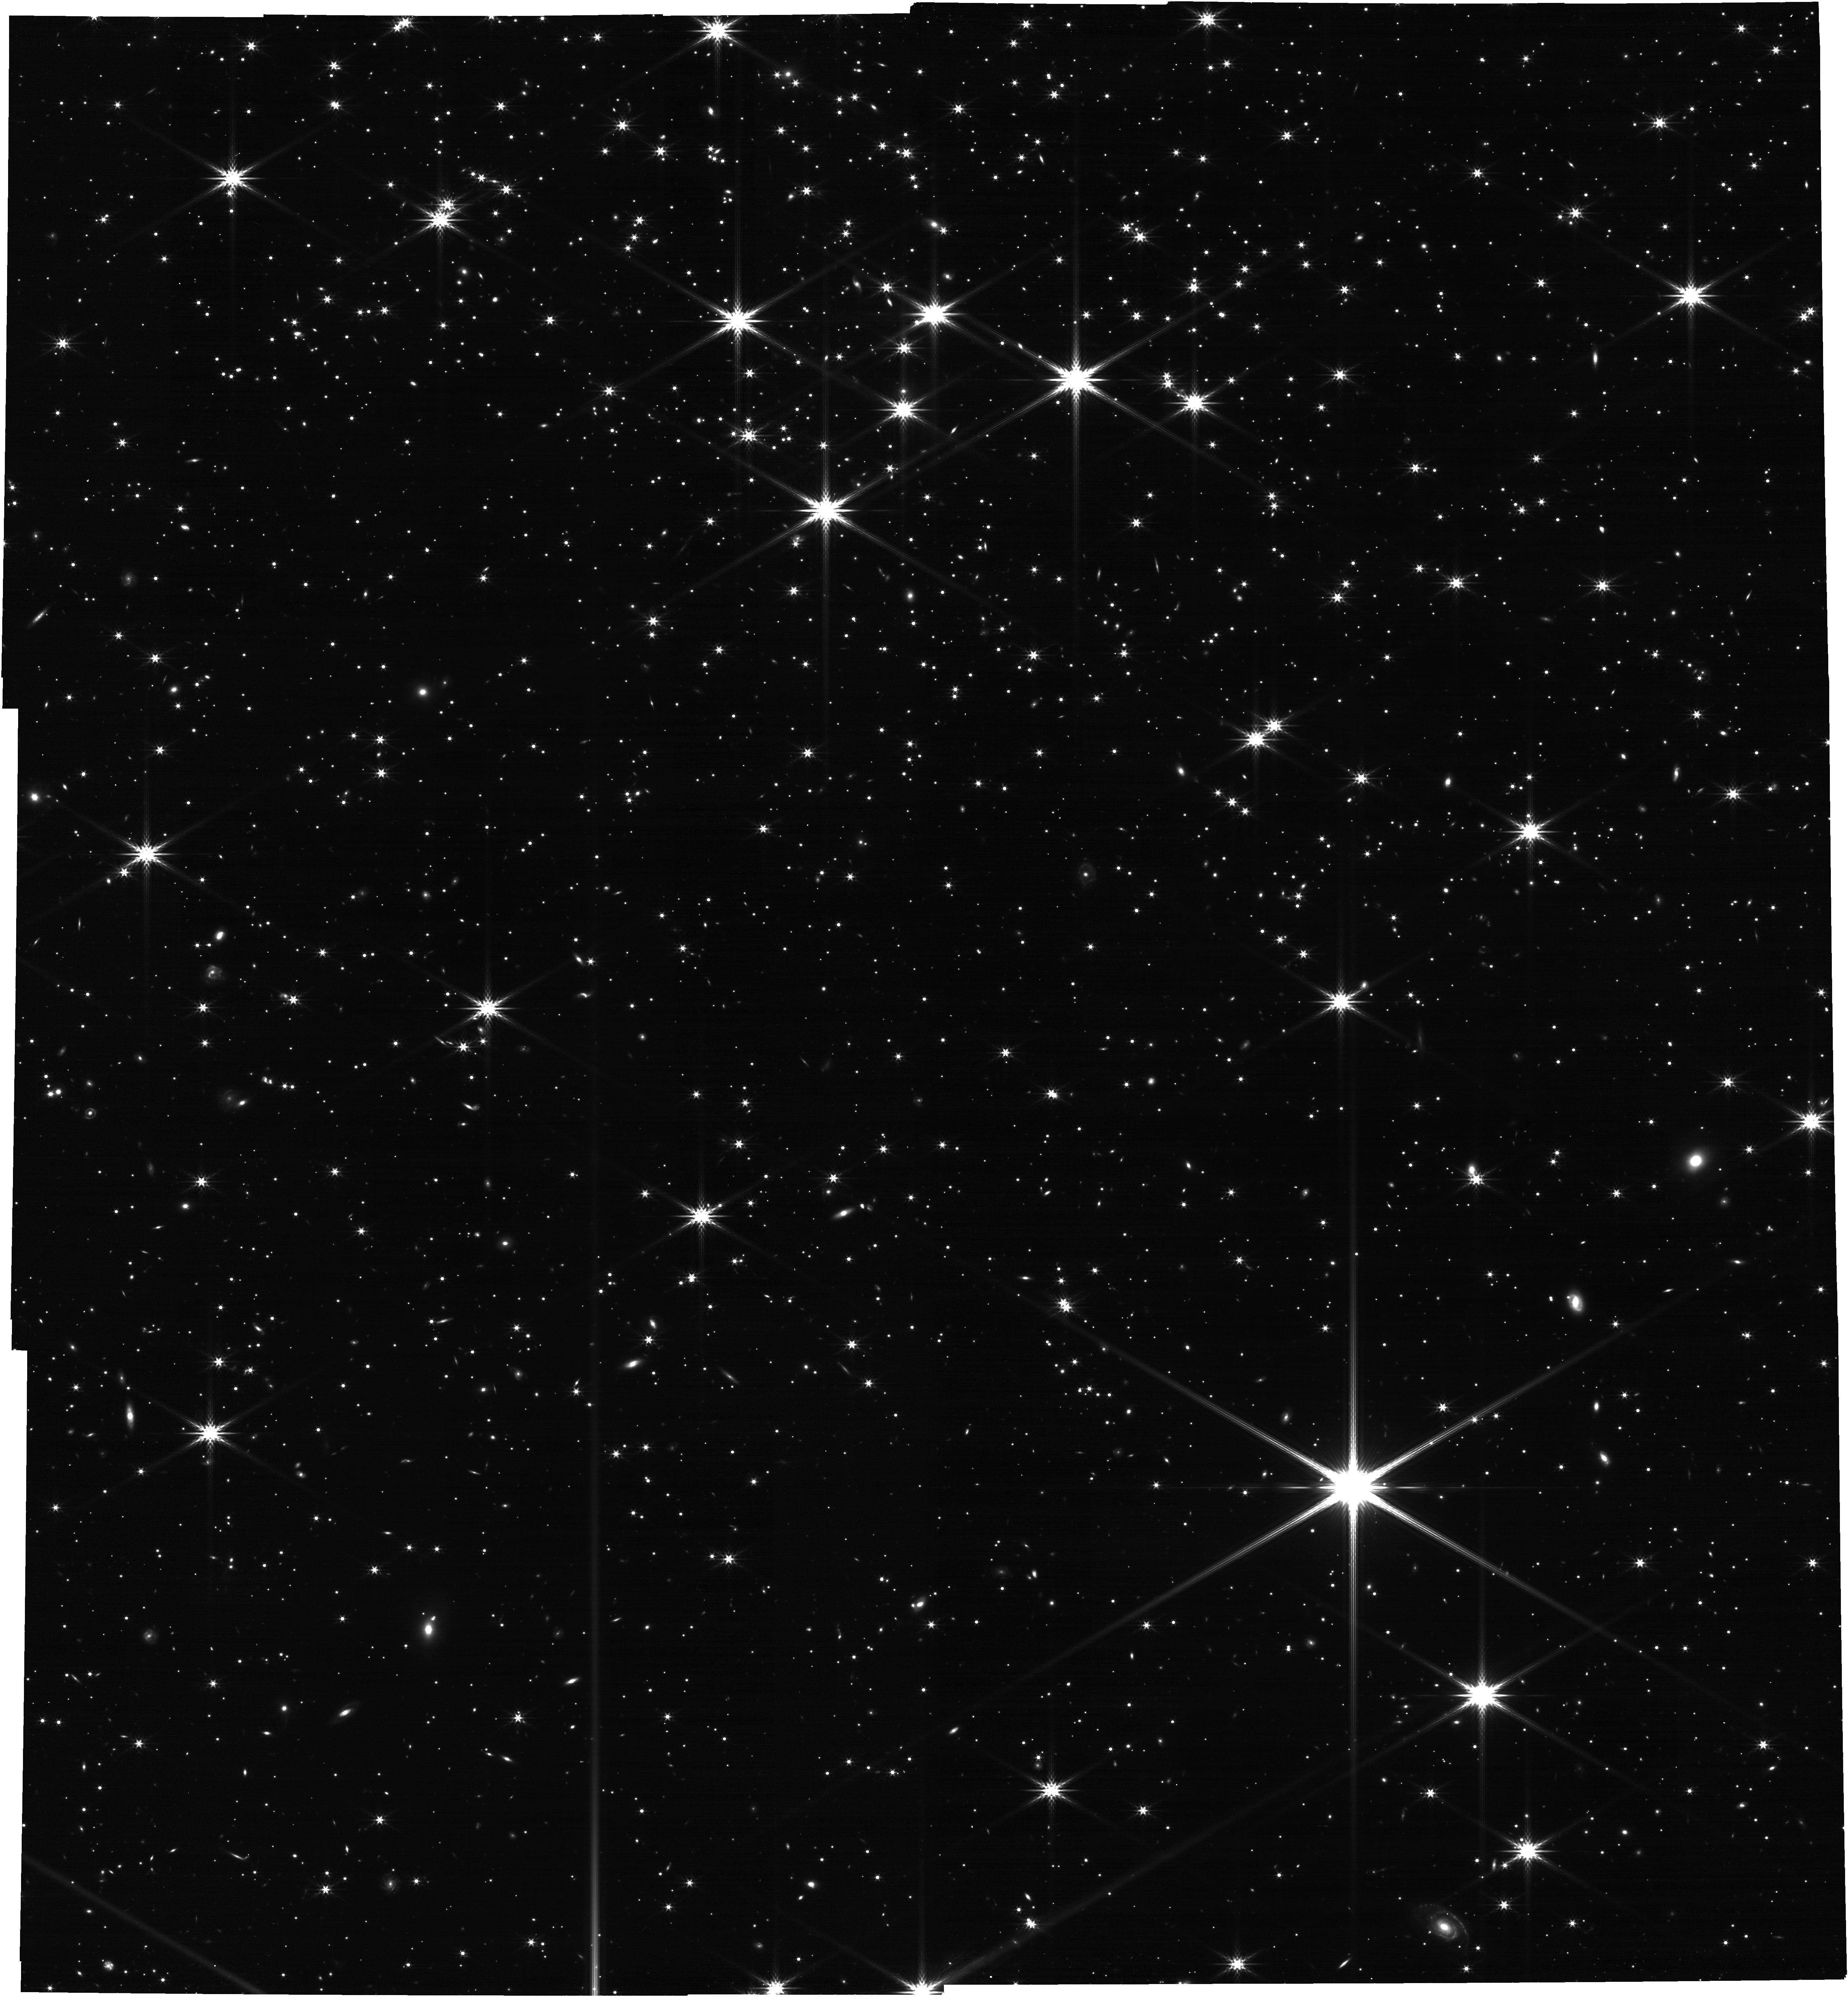
Target: NGC2506G31. Instrument: NIRCAM. Filter: F444W. Exposure: 34 min. Observation ID: jw01493-o002_t002_nircam_clear-f444w

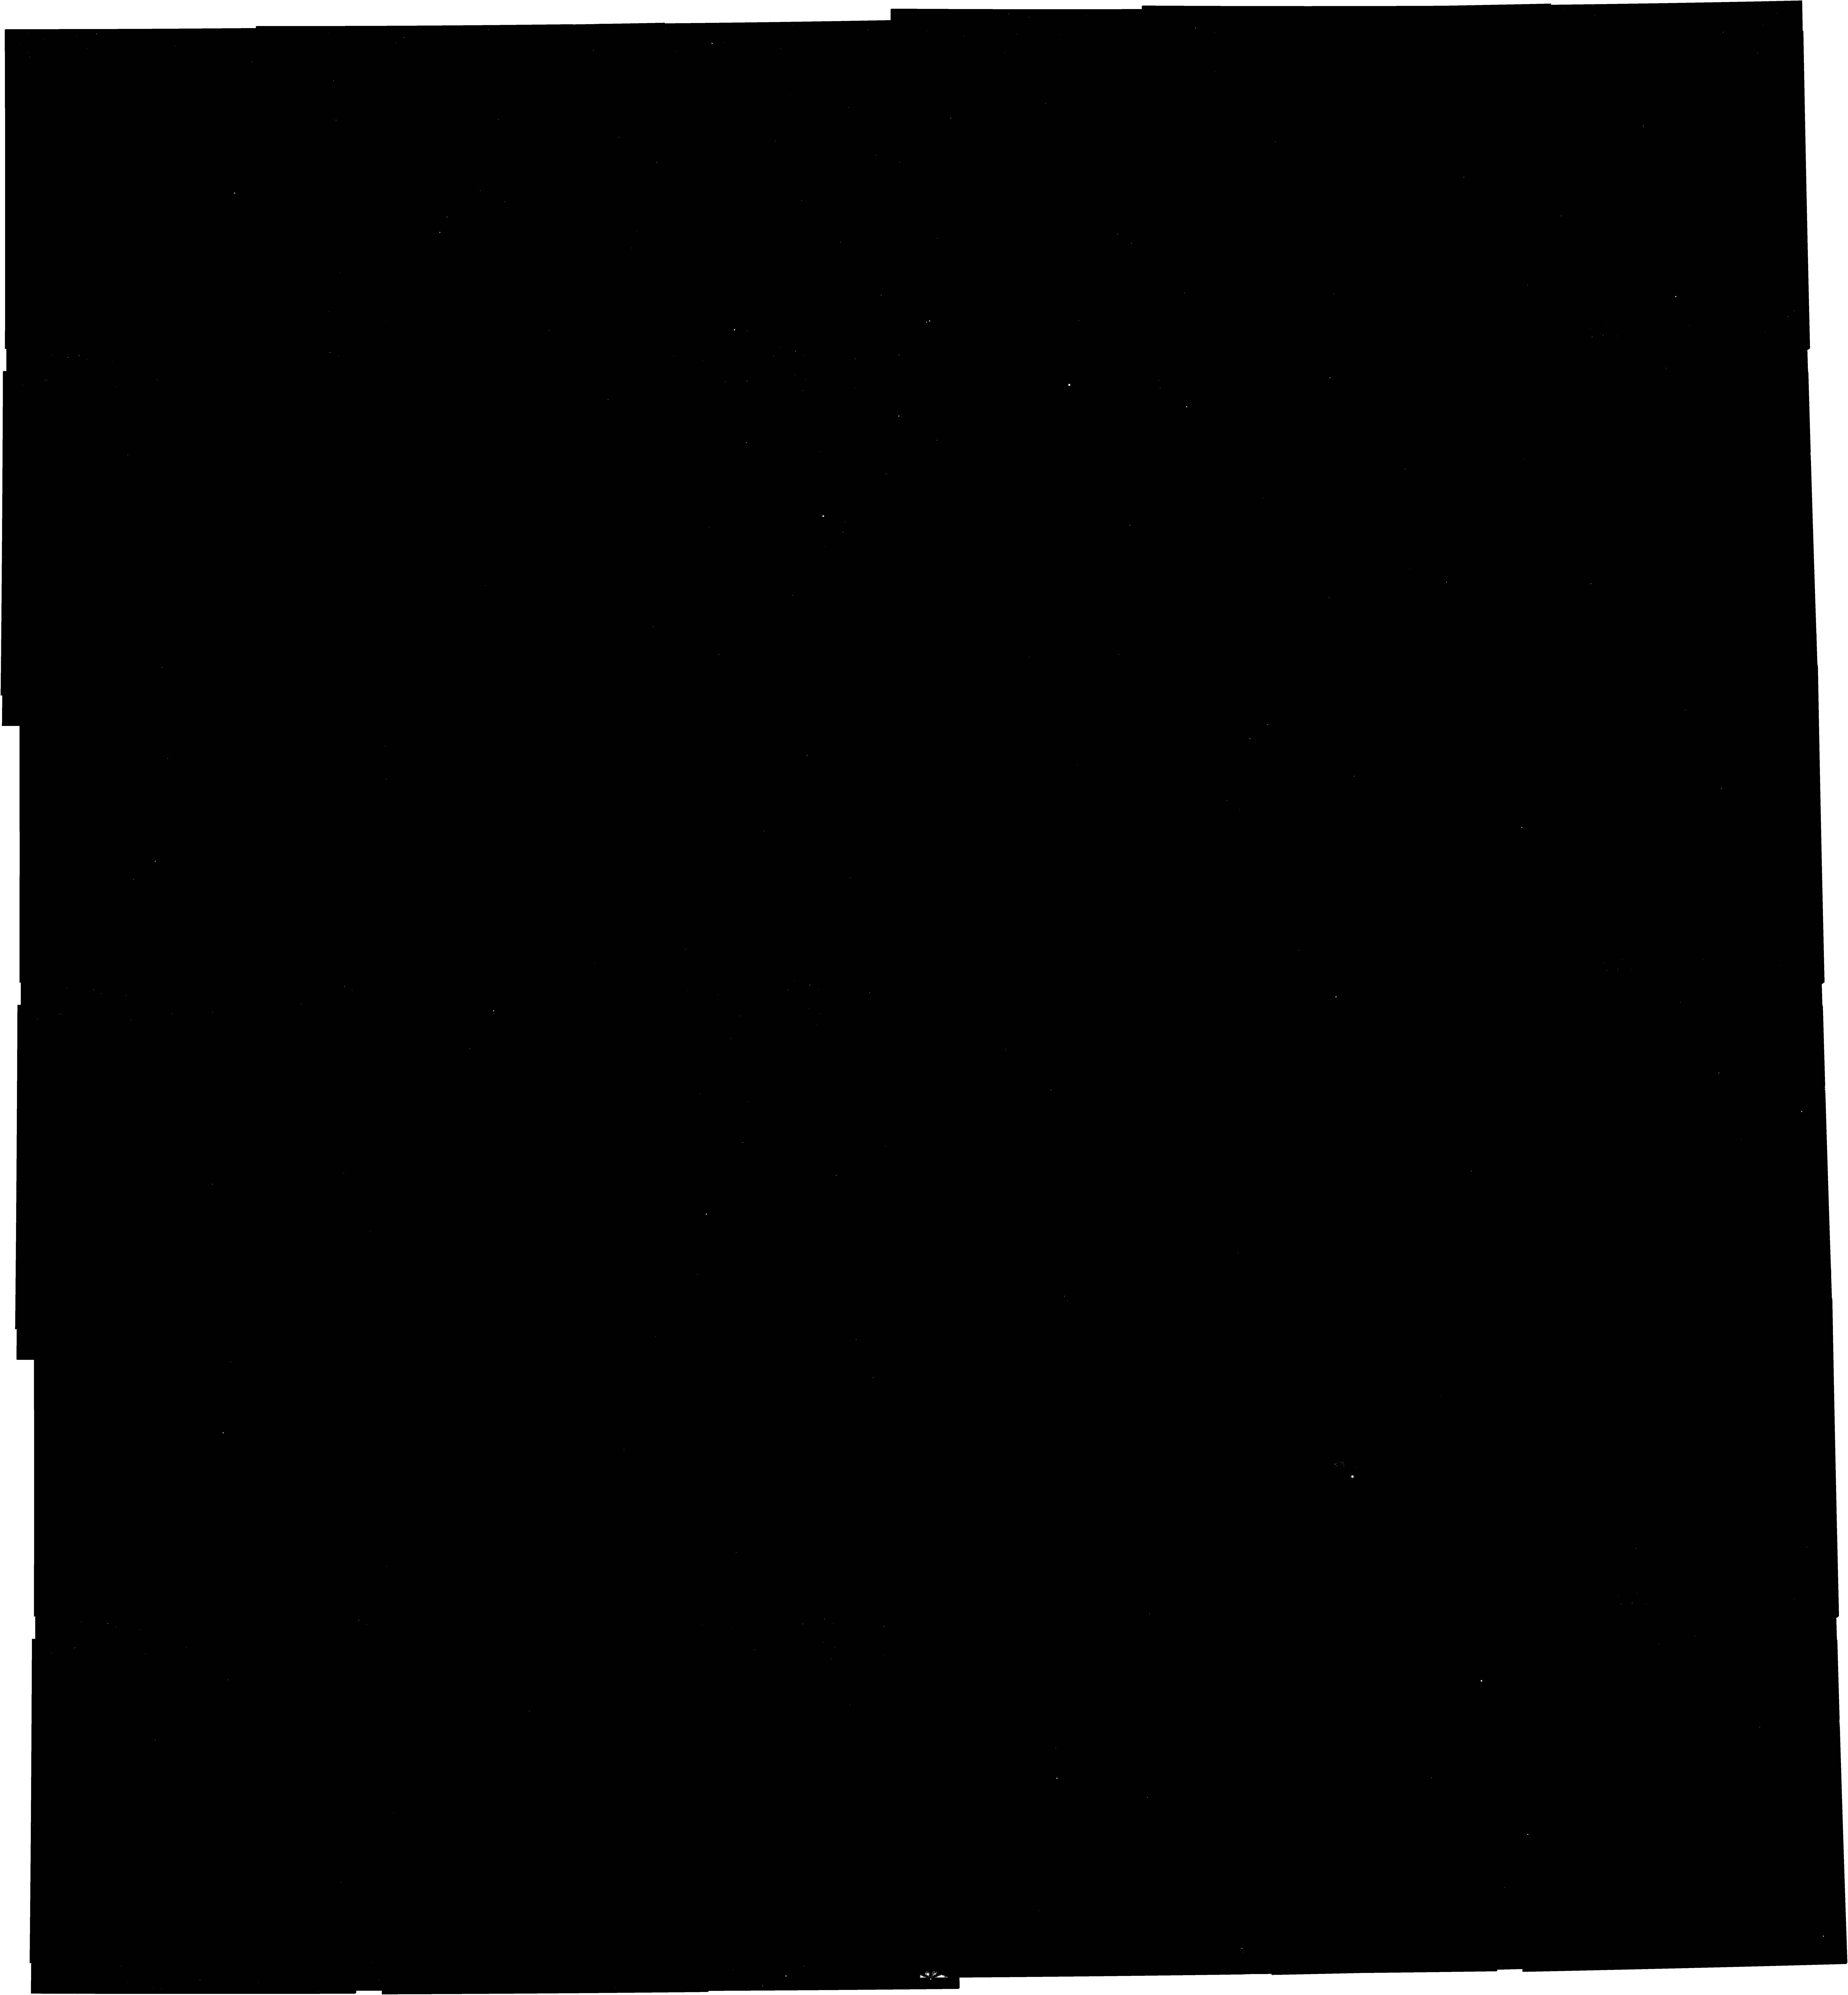
Target: NGC2506G31. Instrument: NIRCAM. Filter: F115W. Exposure: 34 min. Observation ID: jw01493-o002_t002_nircam_clear-f115w

NIRSpec MOS F-Flat Characterization (PI: Proffitt, Charles R.)

This program obtains observations needed to further calibrate the F-flat of the instrument flat field/throughput correction. The F-flat is one part of the 3 component NIRSpec flat field: the F-flat traces the field-dependent throughput of the OTE and instrument FORE optics, the S-flat traces the light path from the micro-shutter array up to but not including the FPA and the D-flat consists of the pixel-to-pixel variations of the detector, usually called the P-flat. Additional observations will be obtained at a wider range of positions than acquired during Commissioning to more accurately calibrate the field dependence, and remove uncertainties from the S-flat due to imperfect knowledge of the instrument’s internal flat lamp profiles. This calibration program is provisional and may change in response to system developments and final science program.